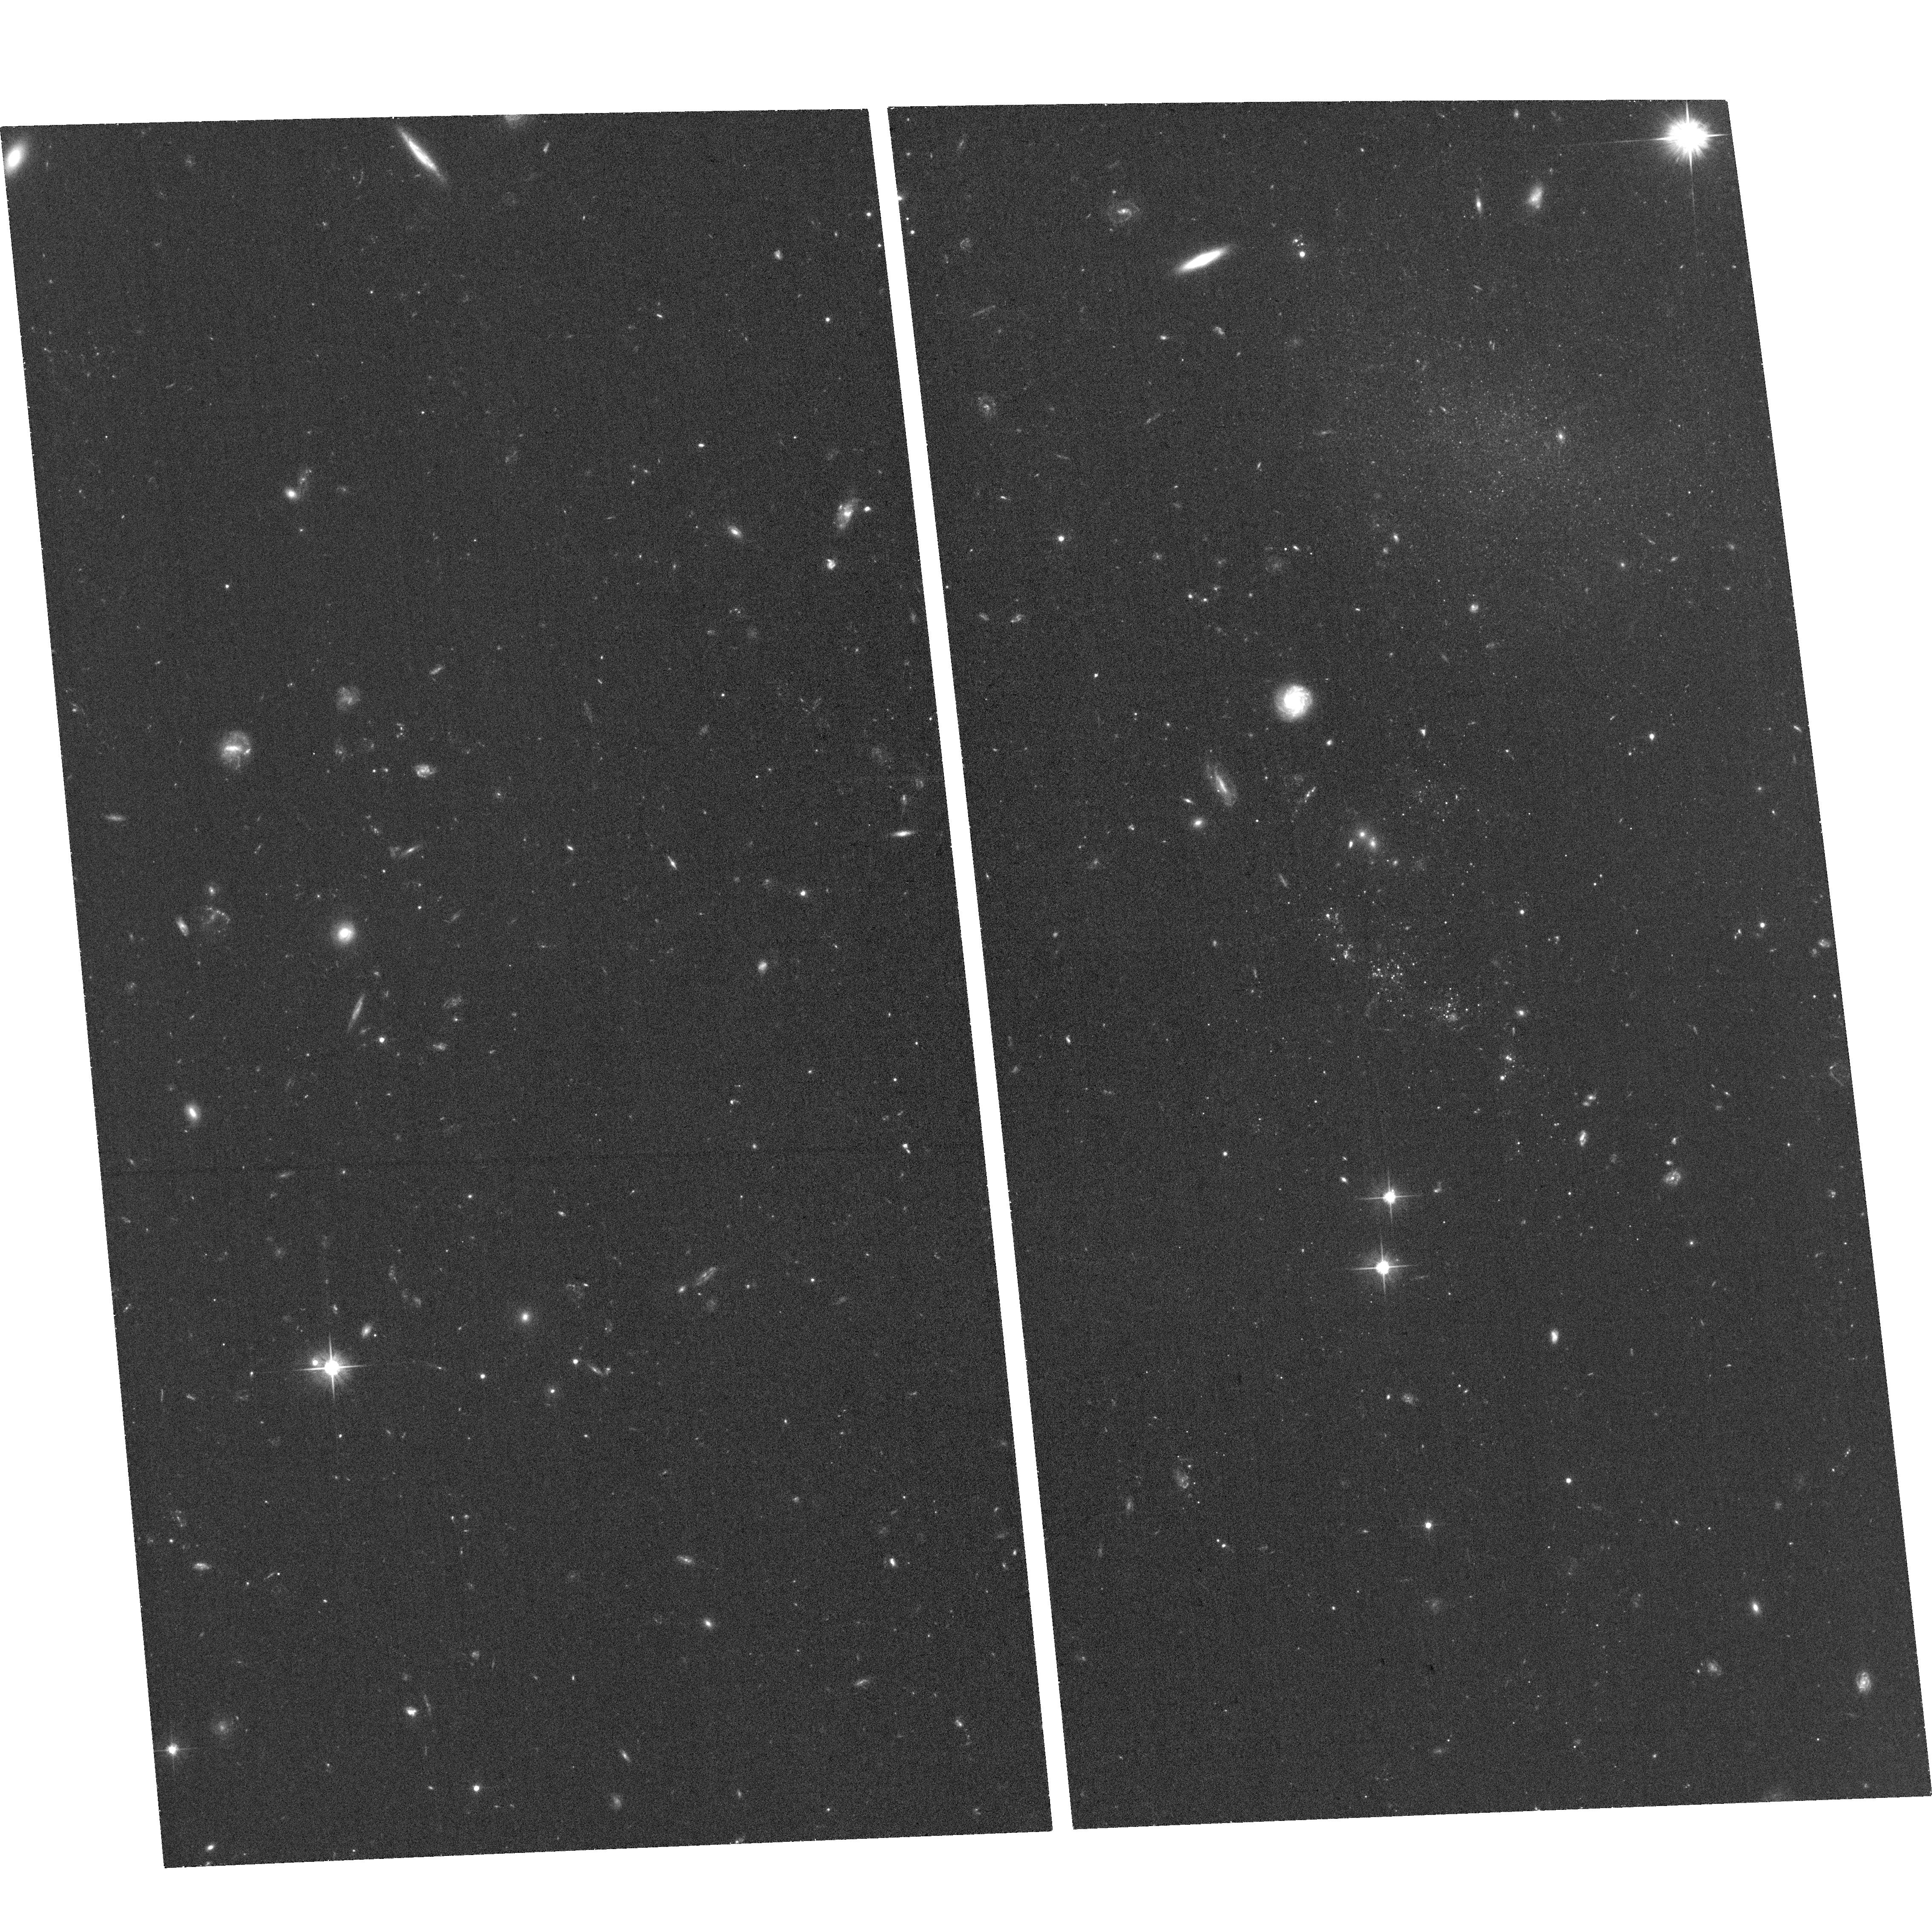
Target: BLUECAND3. Instrument: ACS/WFC. Filter: F606W. Exposure: 35 min. Observation ID: hst_15183_03_acs_wfc_f606w_jdhe03

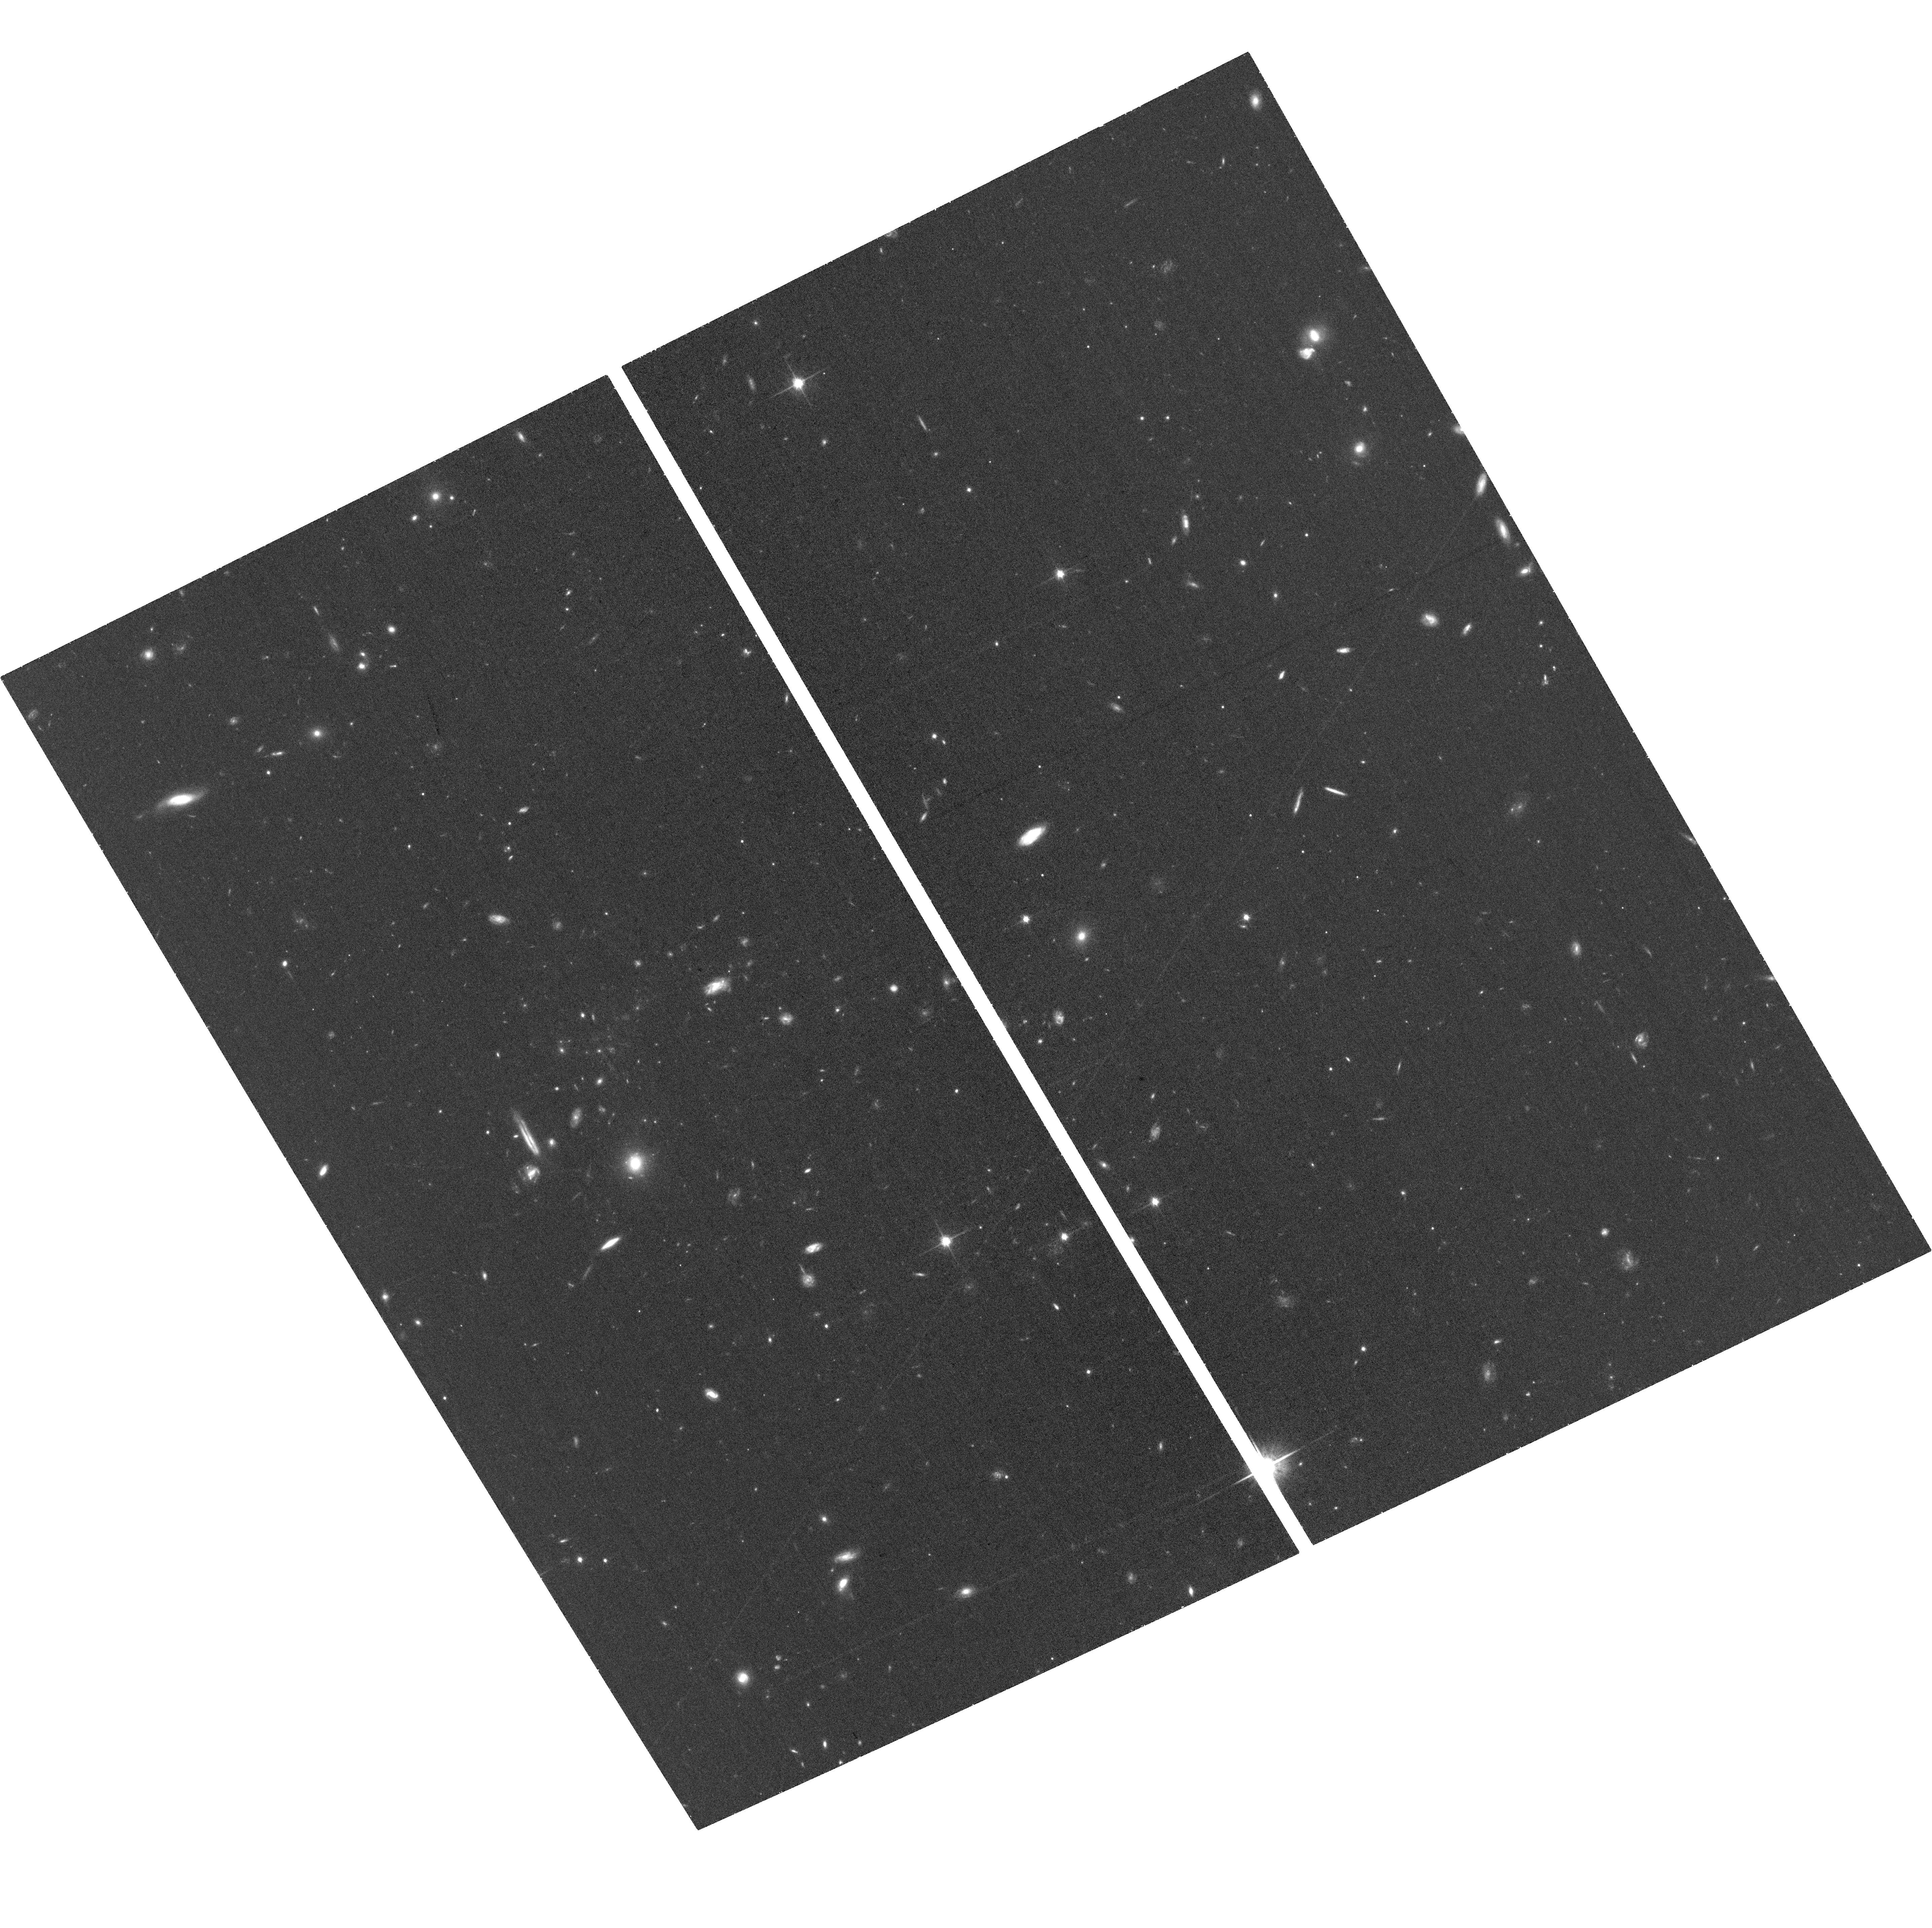
Target: BLUECAND2. Instrument: ACS/WFC. Filter: F814W. Exposure: 36 min. Observation ID: hst_15183_02_acs_wfc_f814w_jdhe02

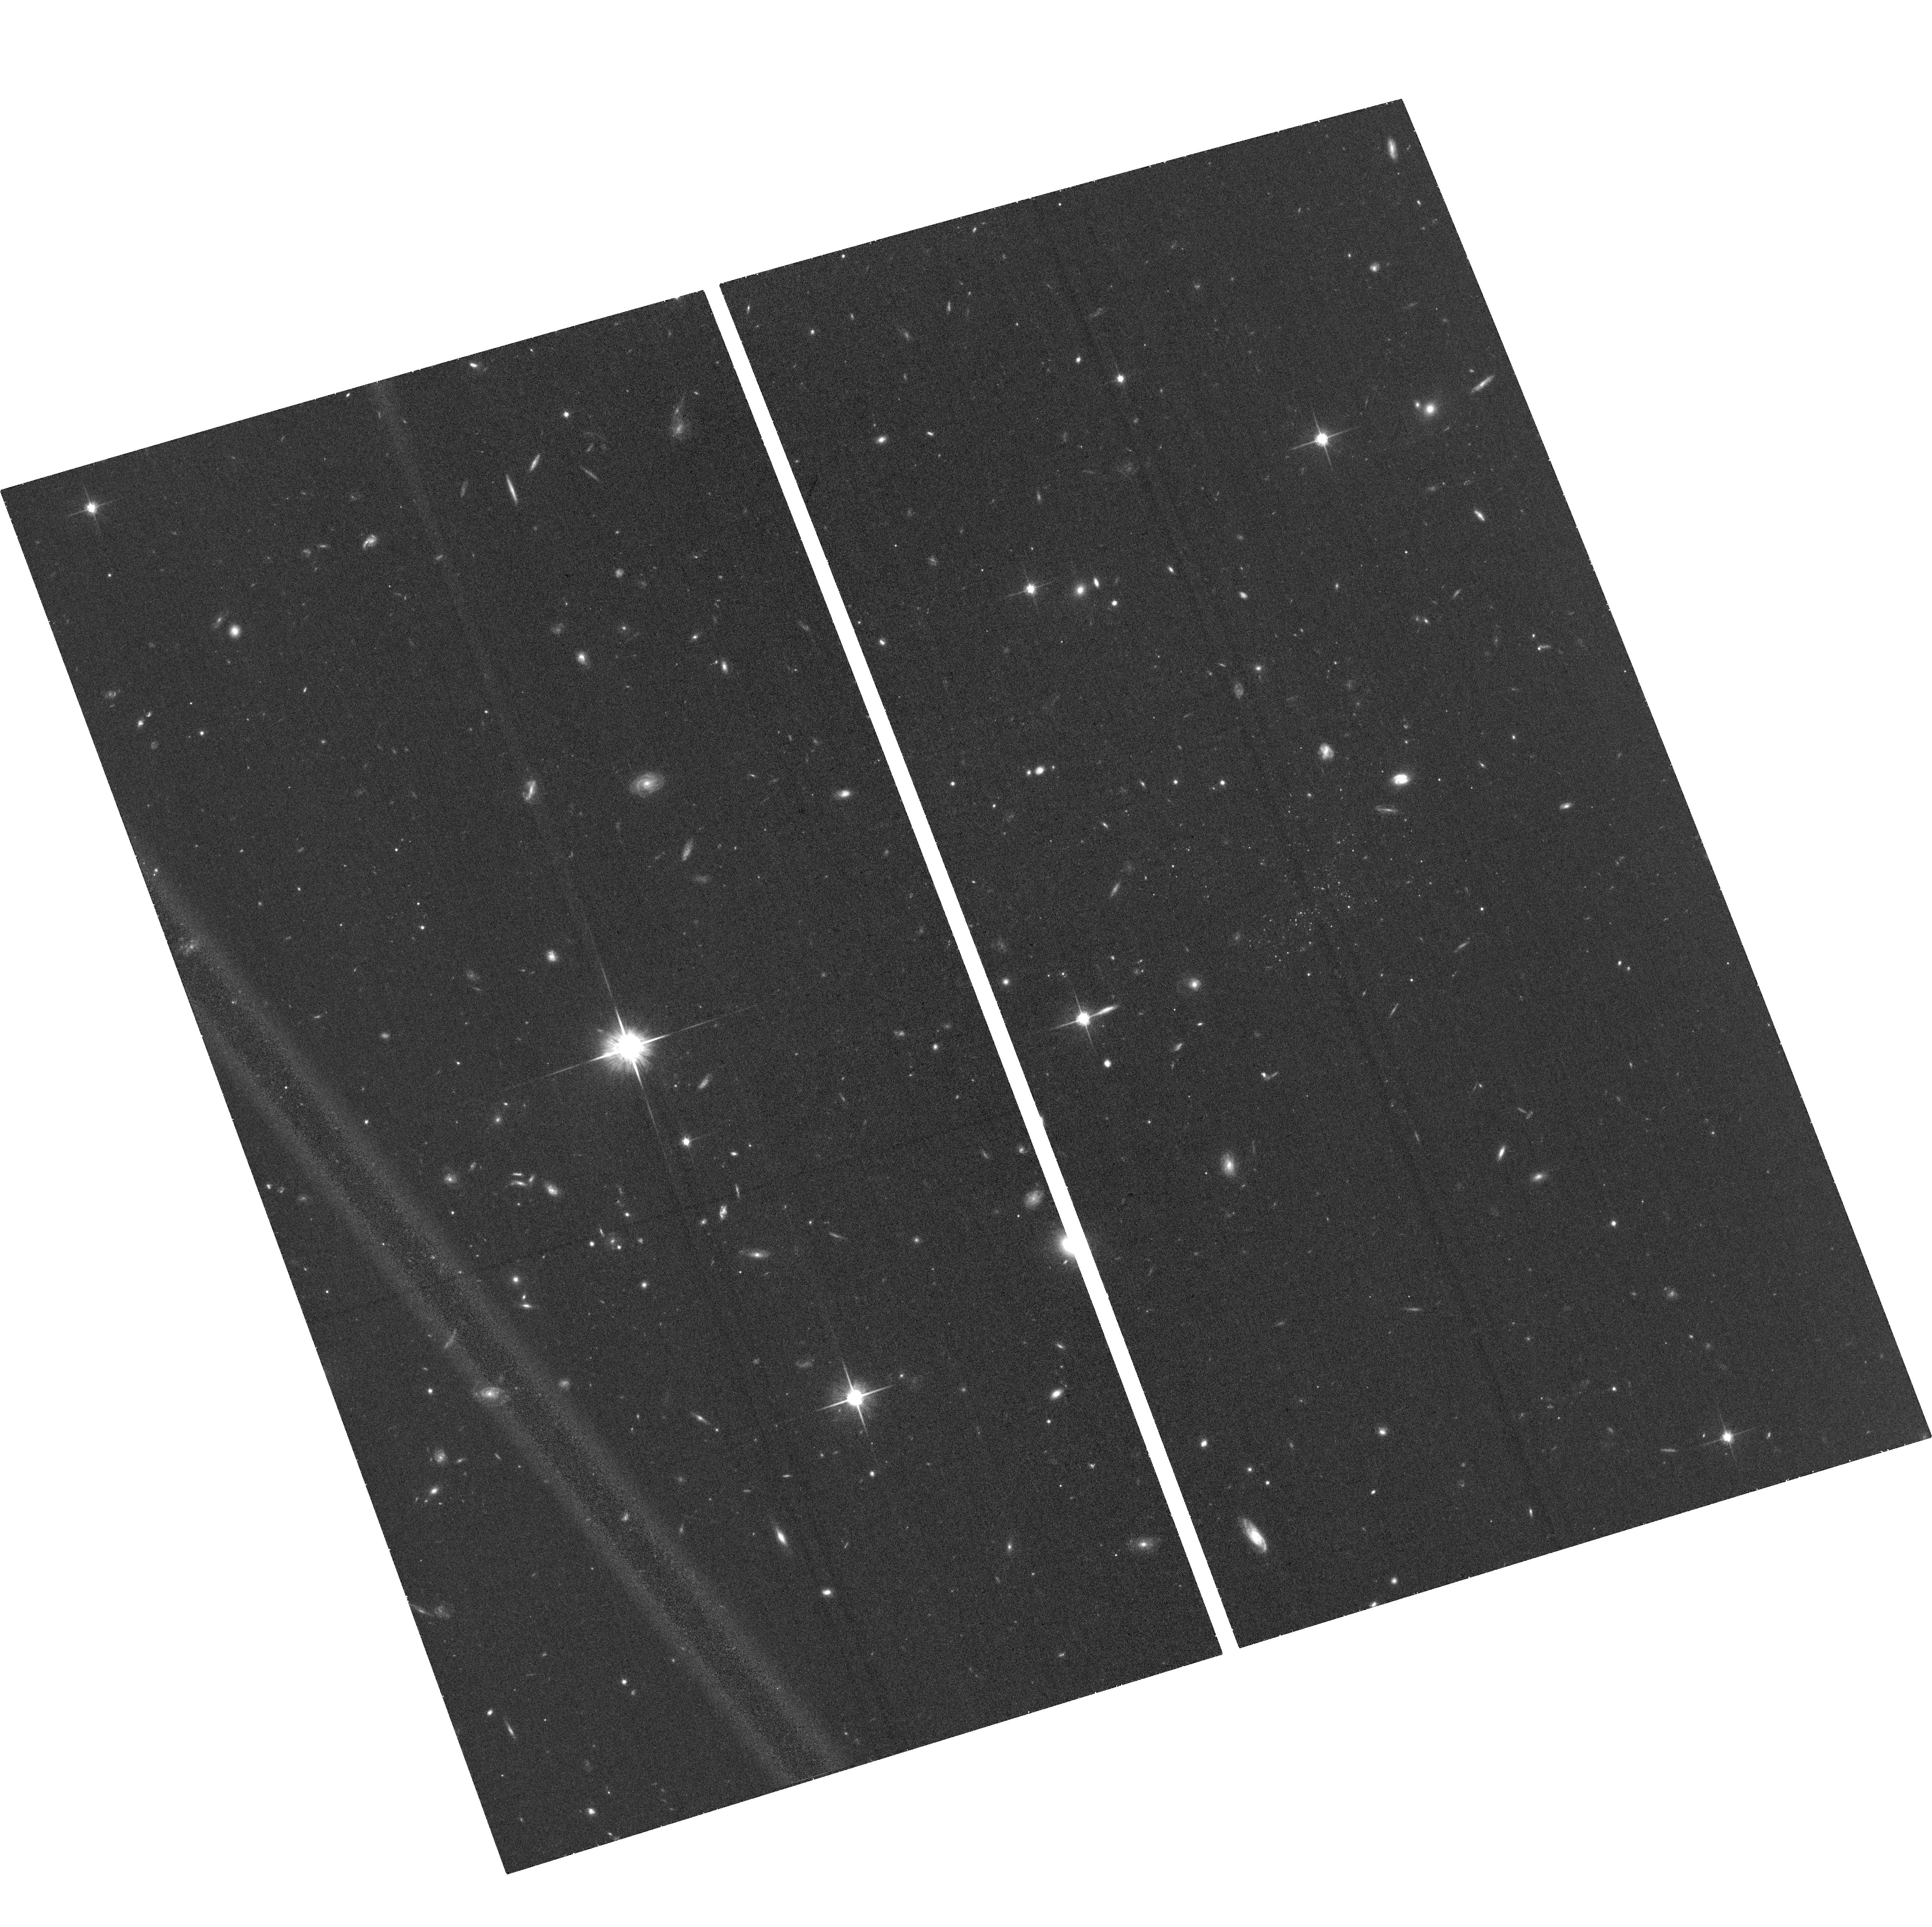
Target: BLUECAND1. Instrument: ACS/WFC. Filter: F814W. Exposure: 36 min. Observation ID: hst_15183_01_acs_wfc_f814w_jdhe01

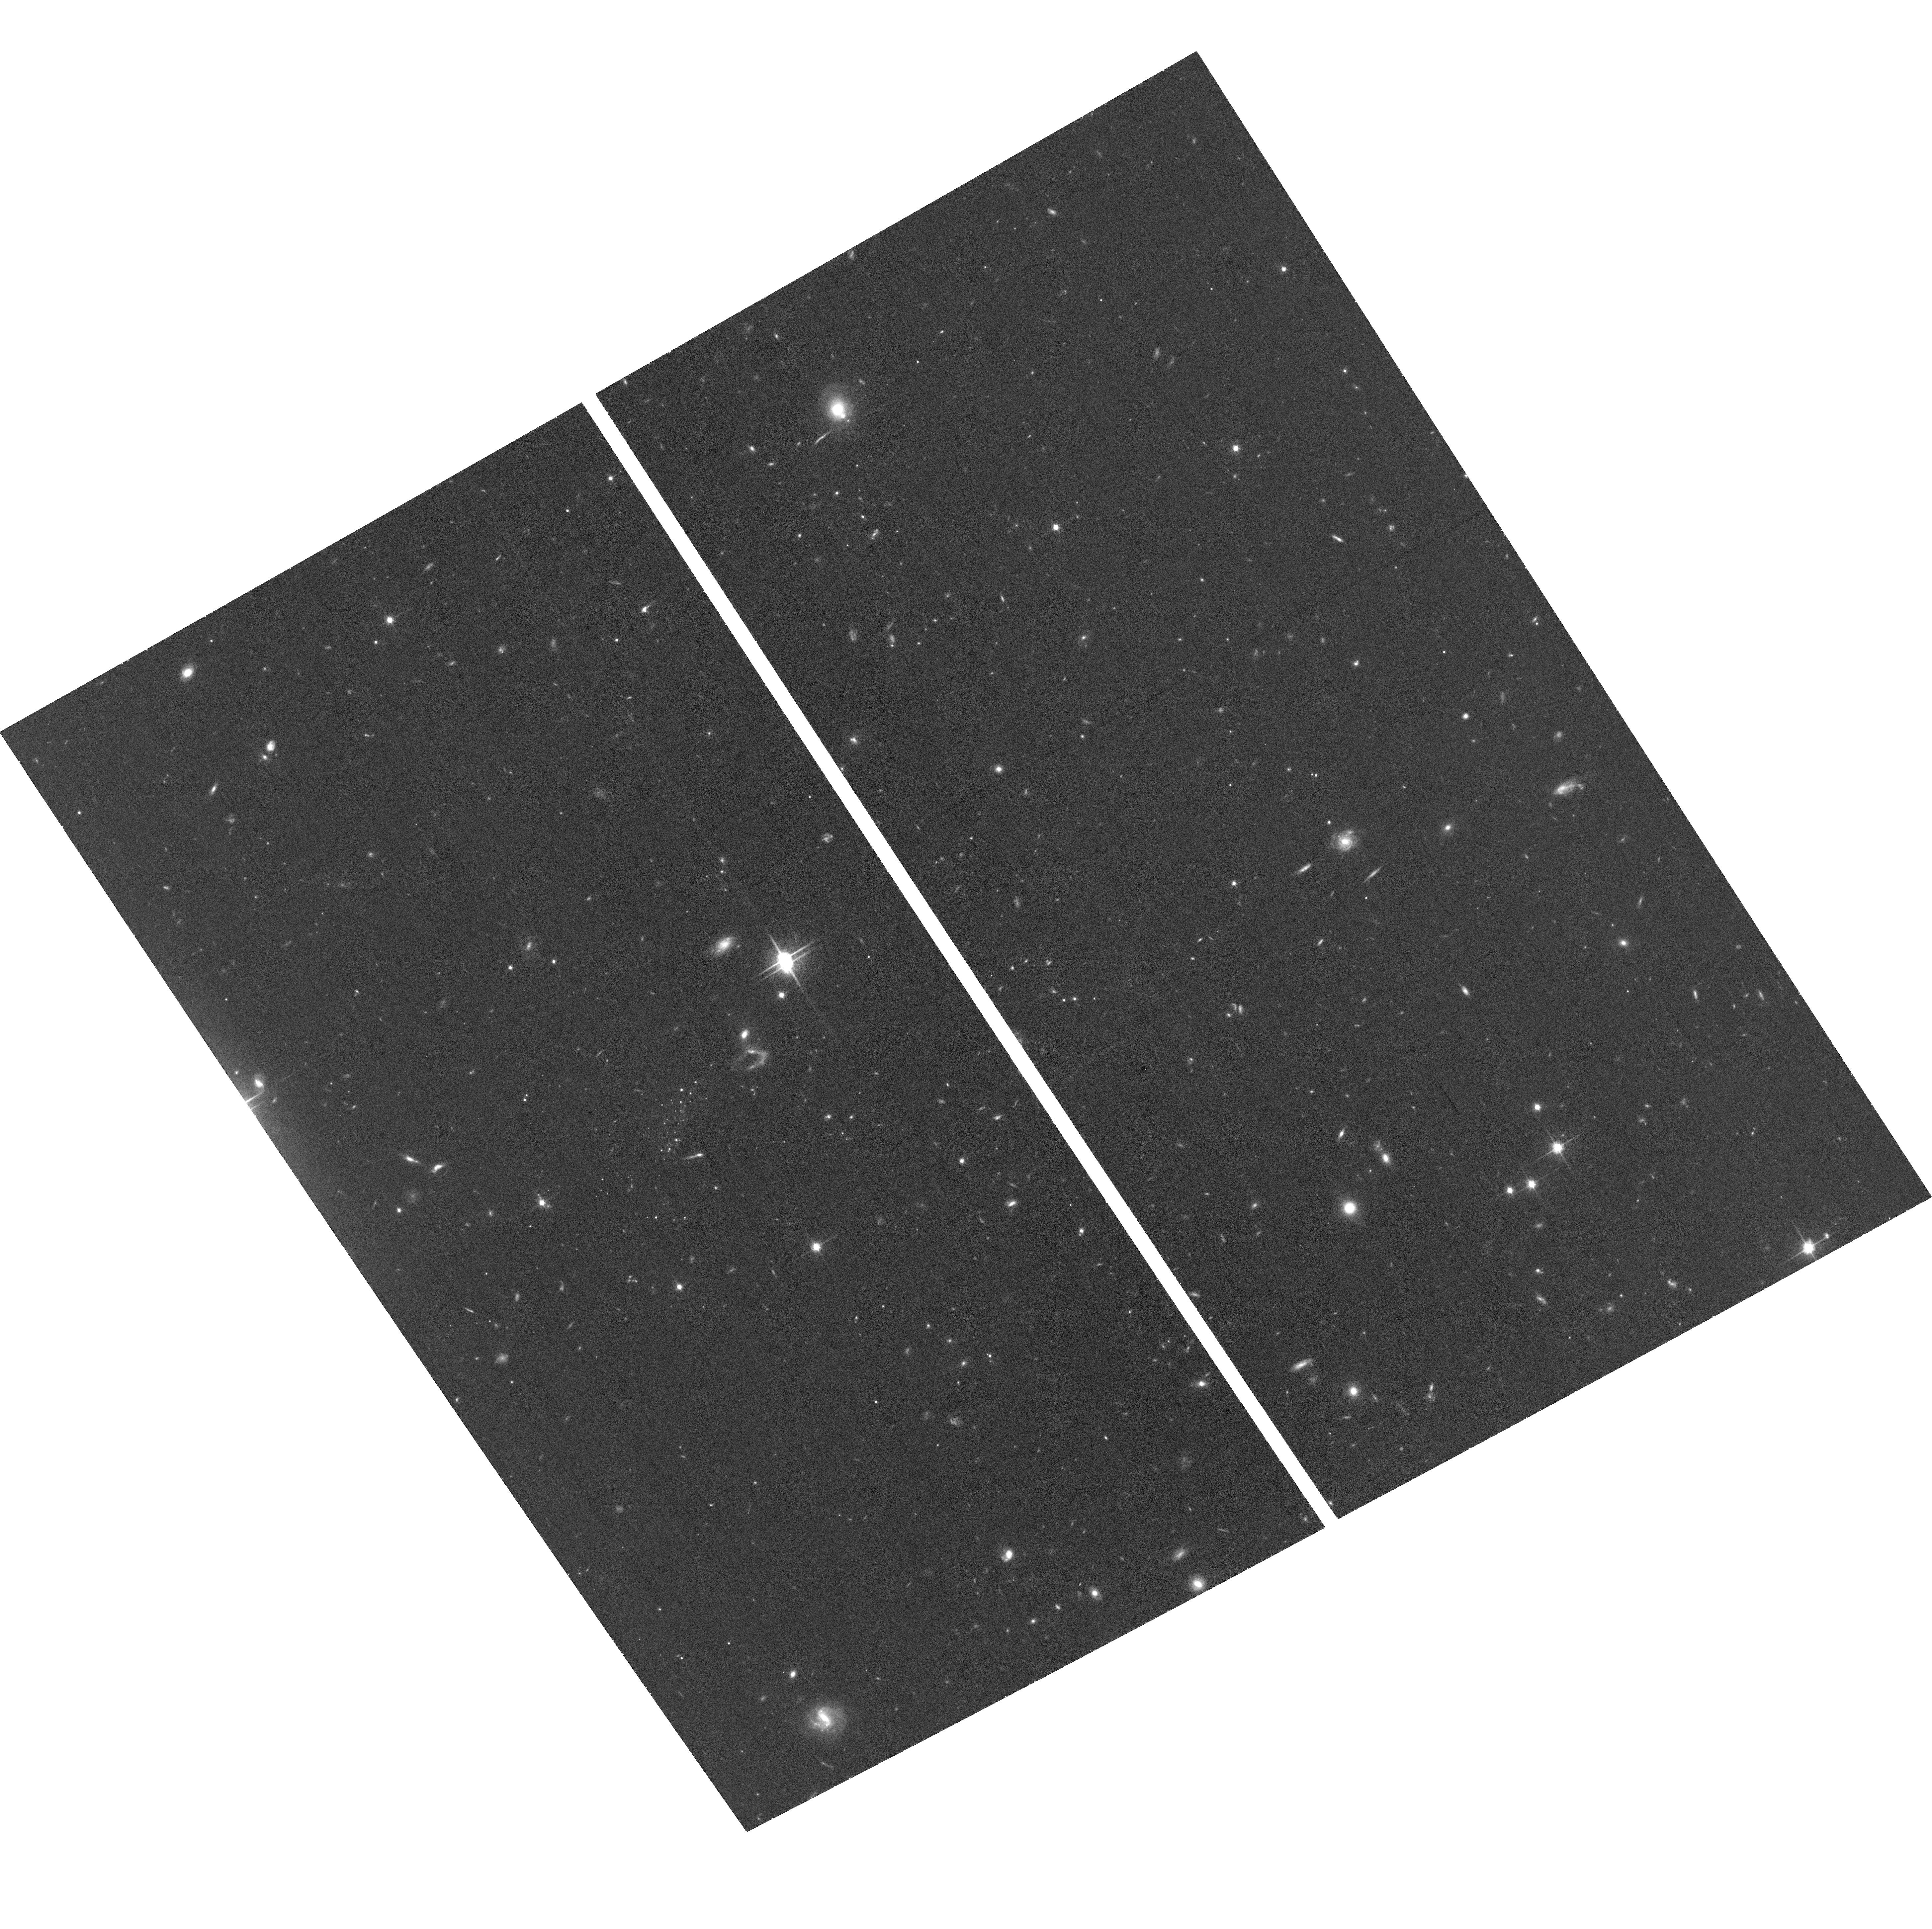
Target: BLUECAND5. Instrument: ACS/WFC. Filter: F814W. Exposure: 36 min. Observation ID: hst_15183_05_acs_wfc_f814w_jdhe05

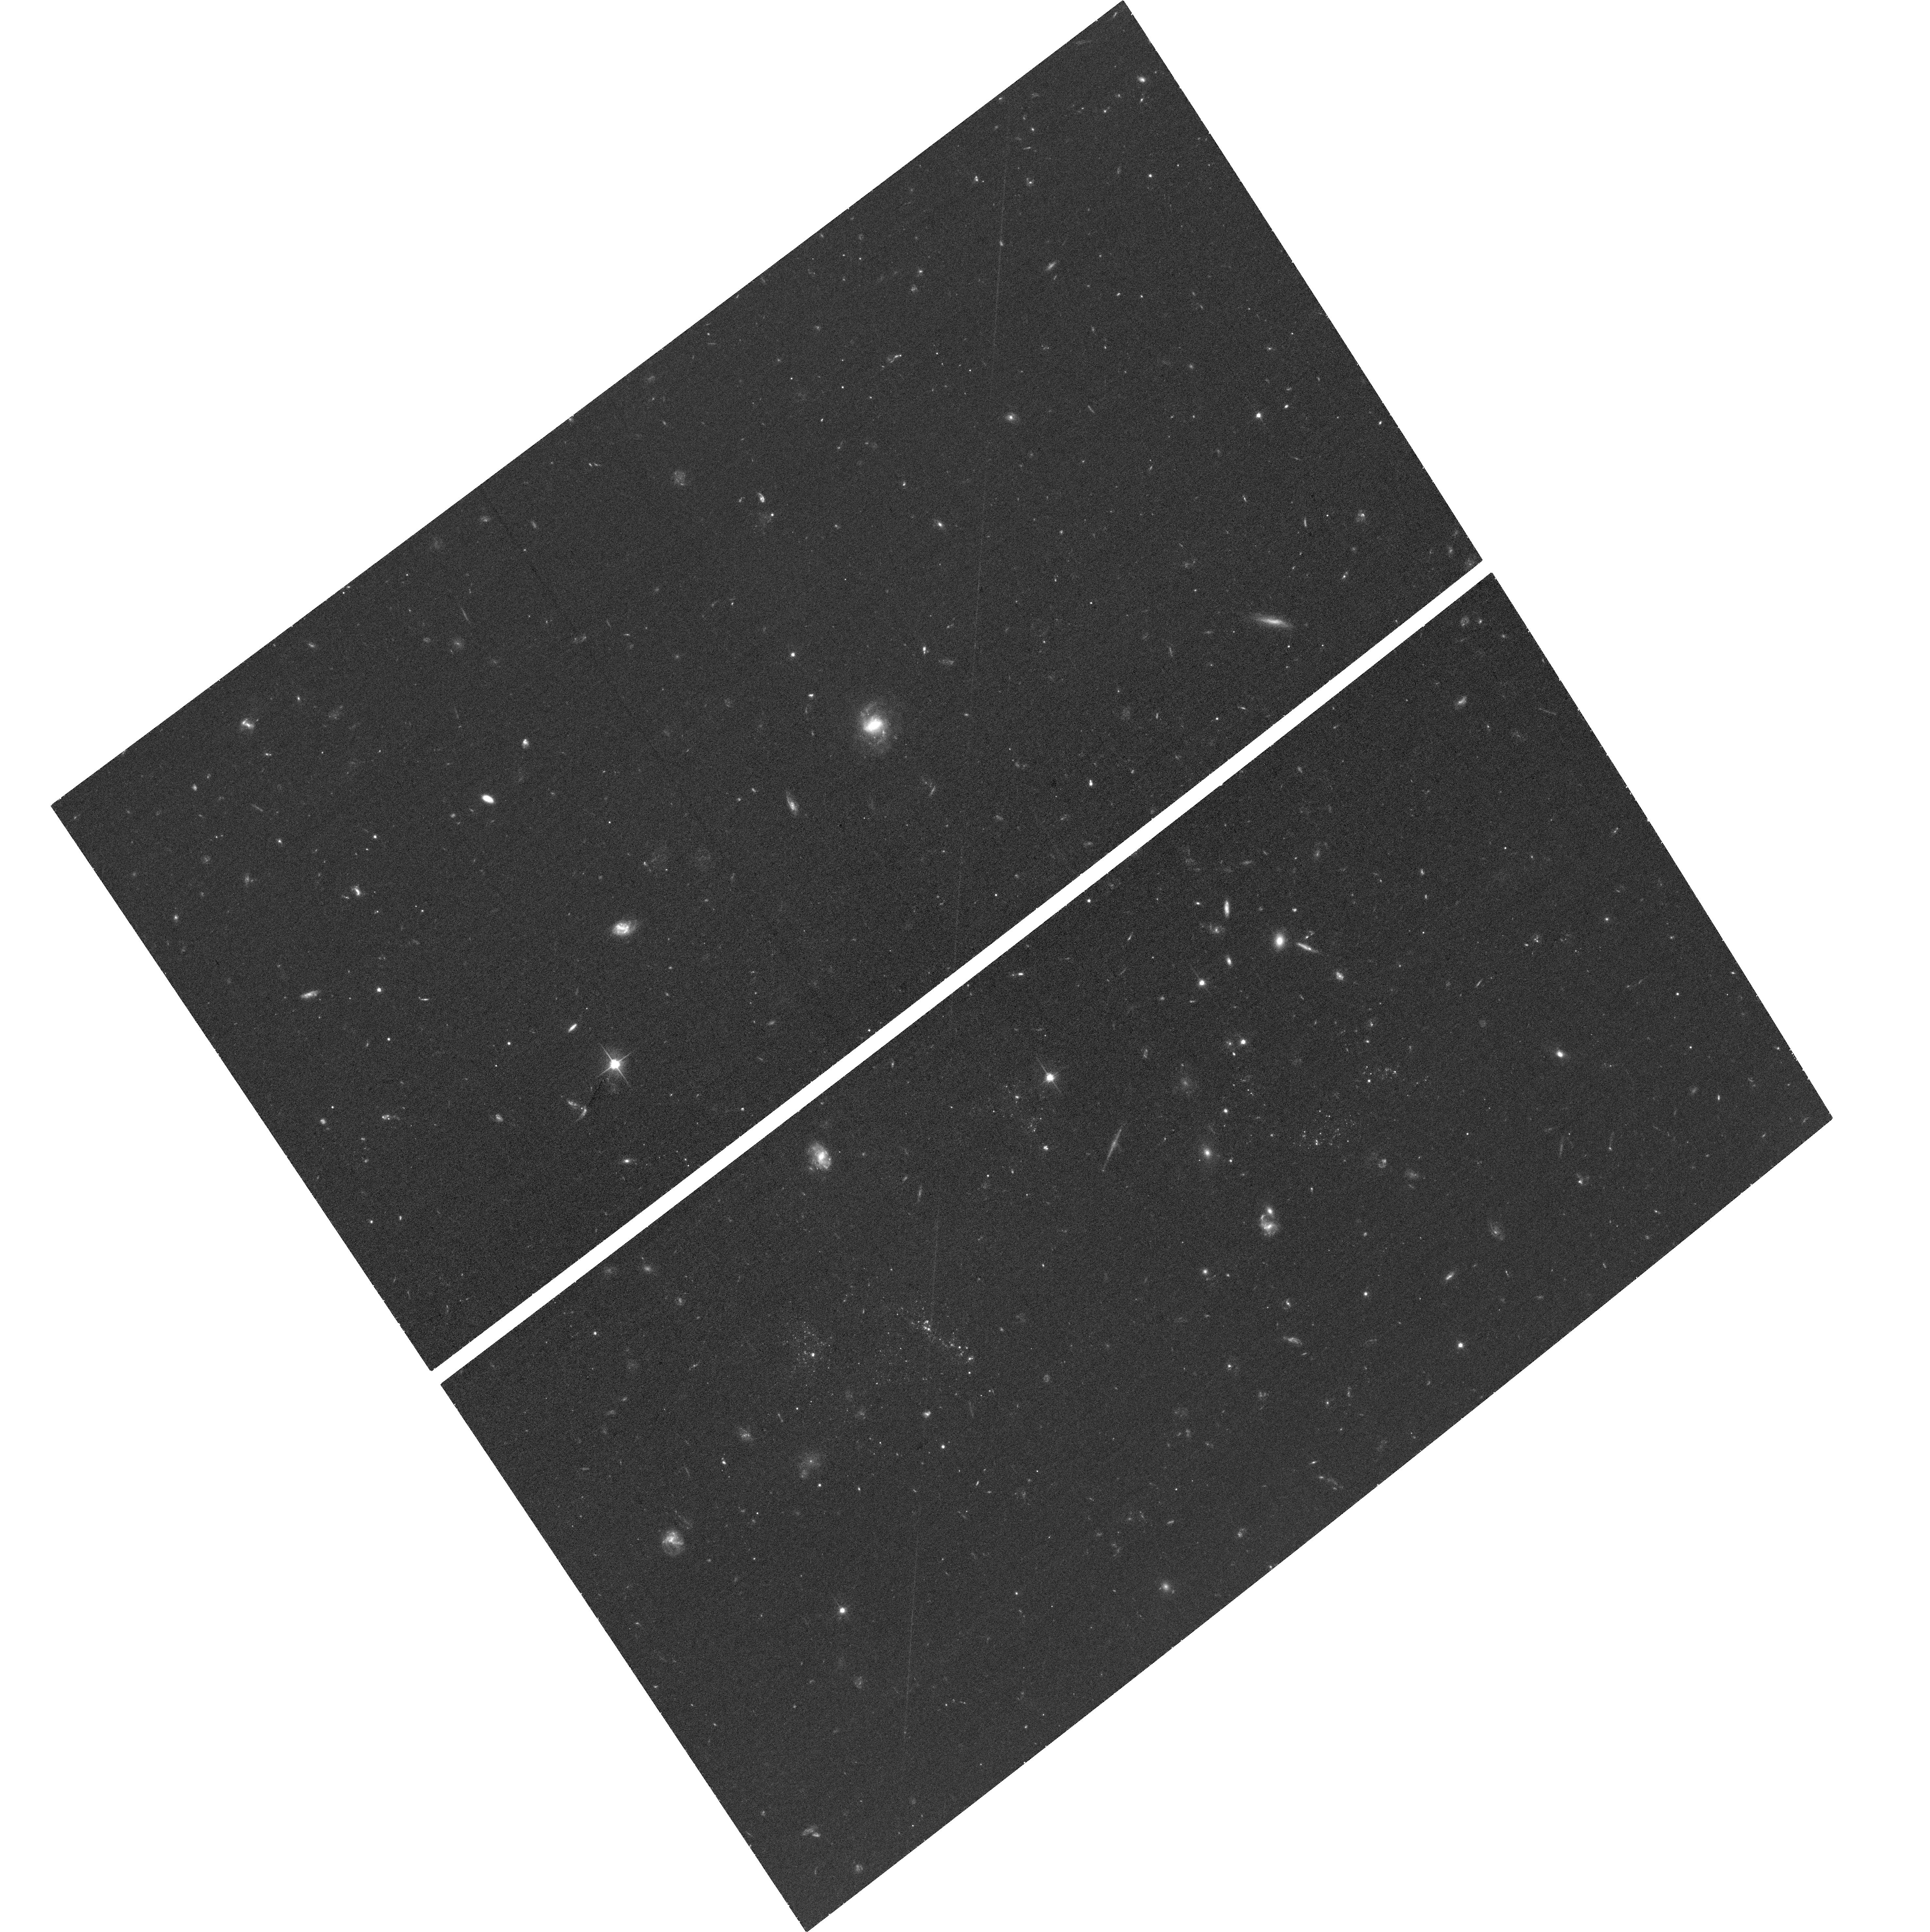
Target: BLUECAND4. Instrument: ACS/WFC. Filter: F606W. Exposure: 33 min. Observation ID: hst_15183_54_acs_wfc_f606w_jdhe54

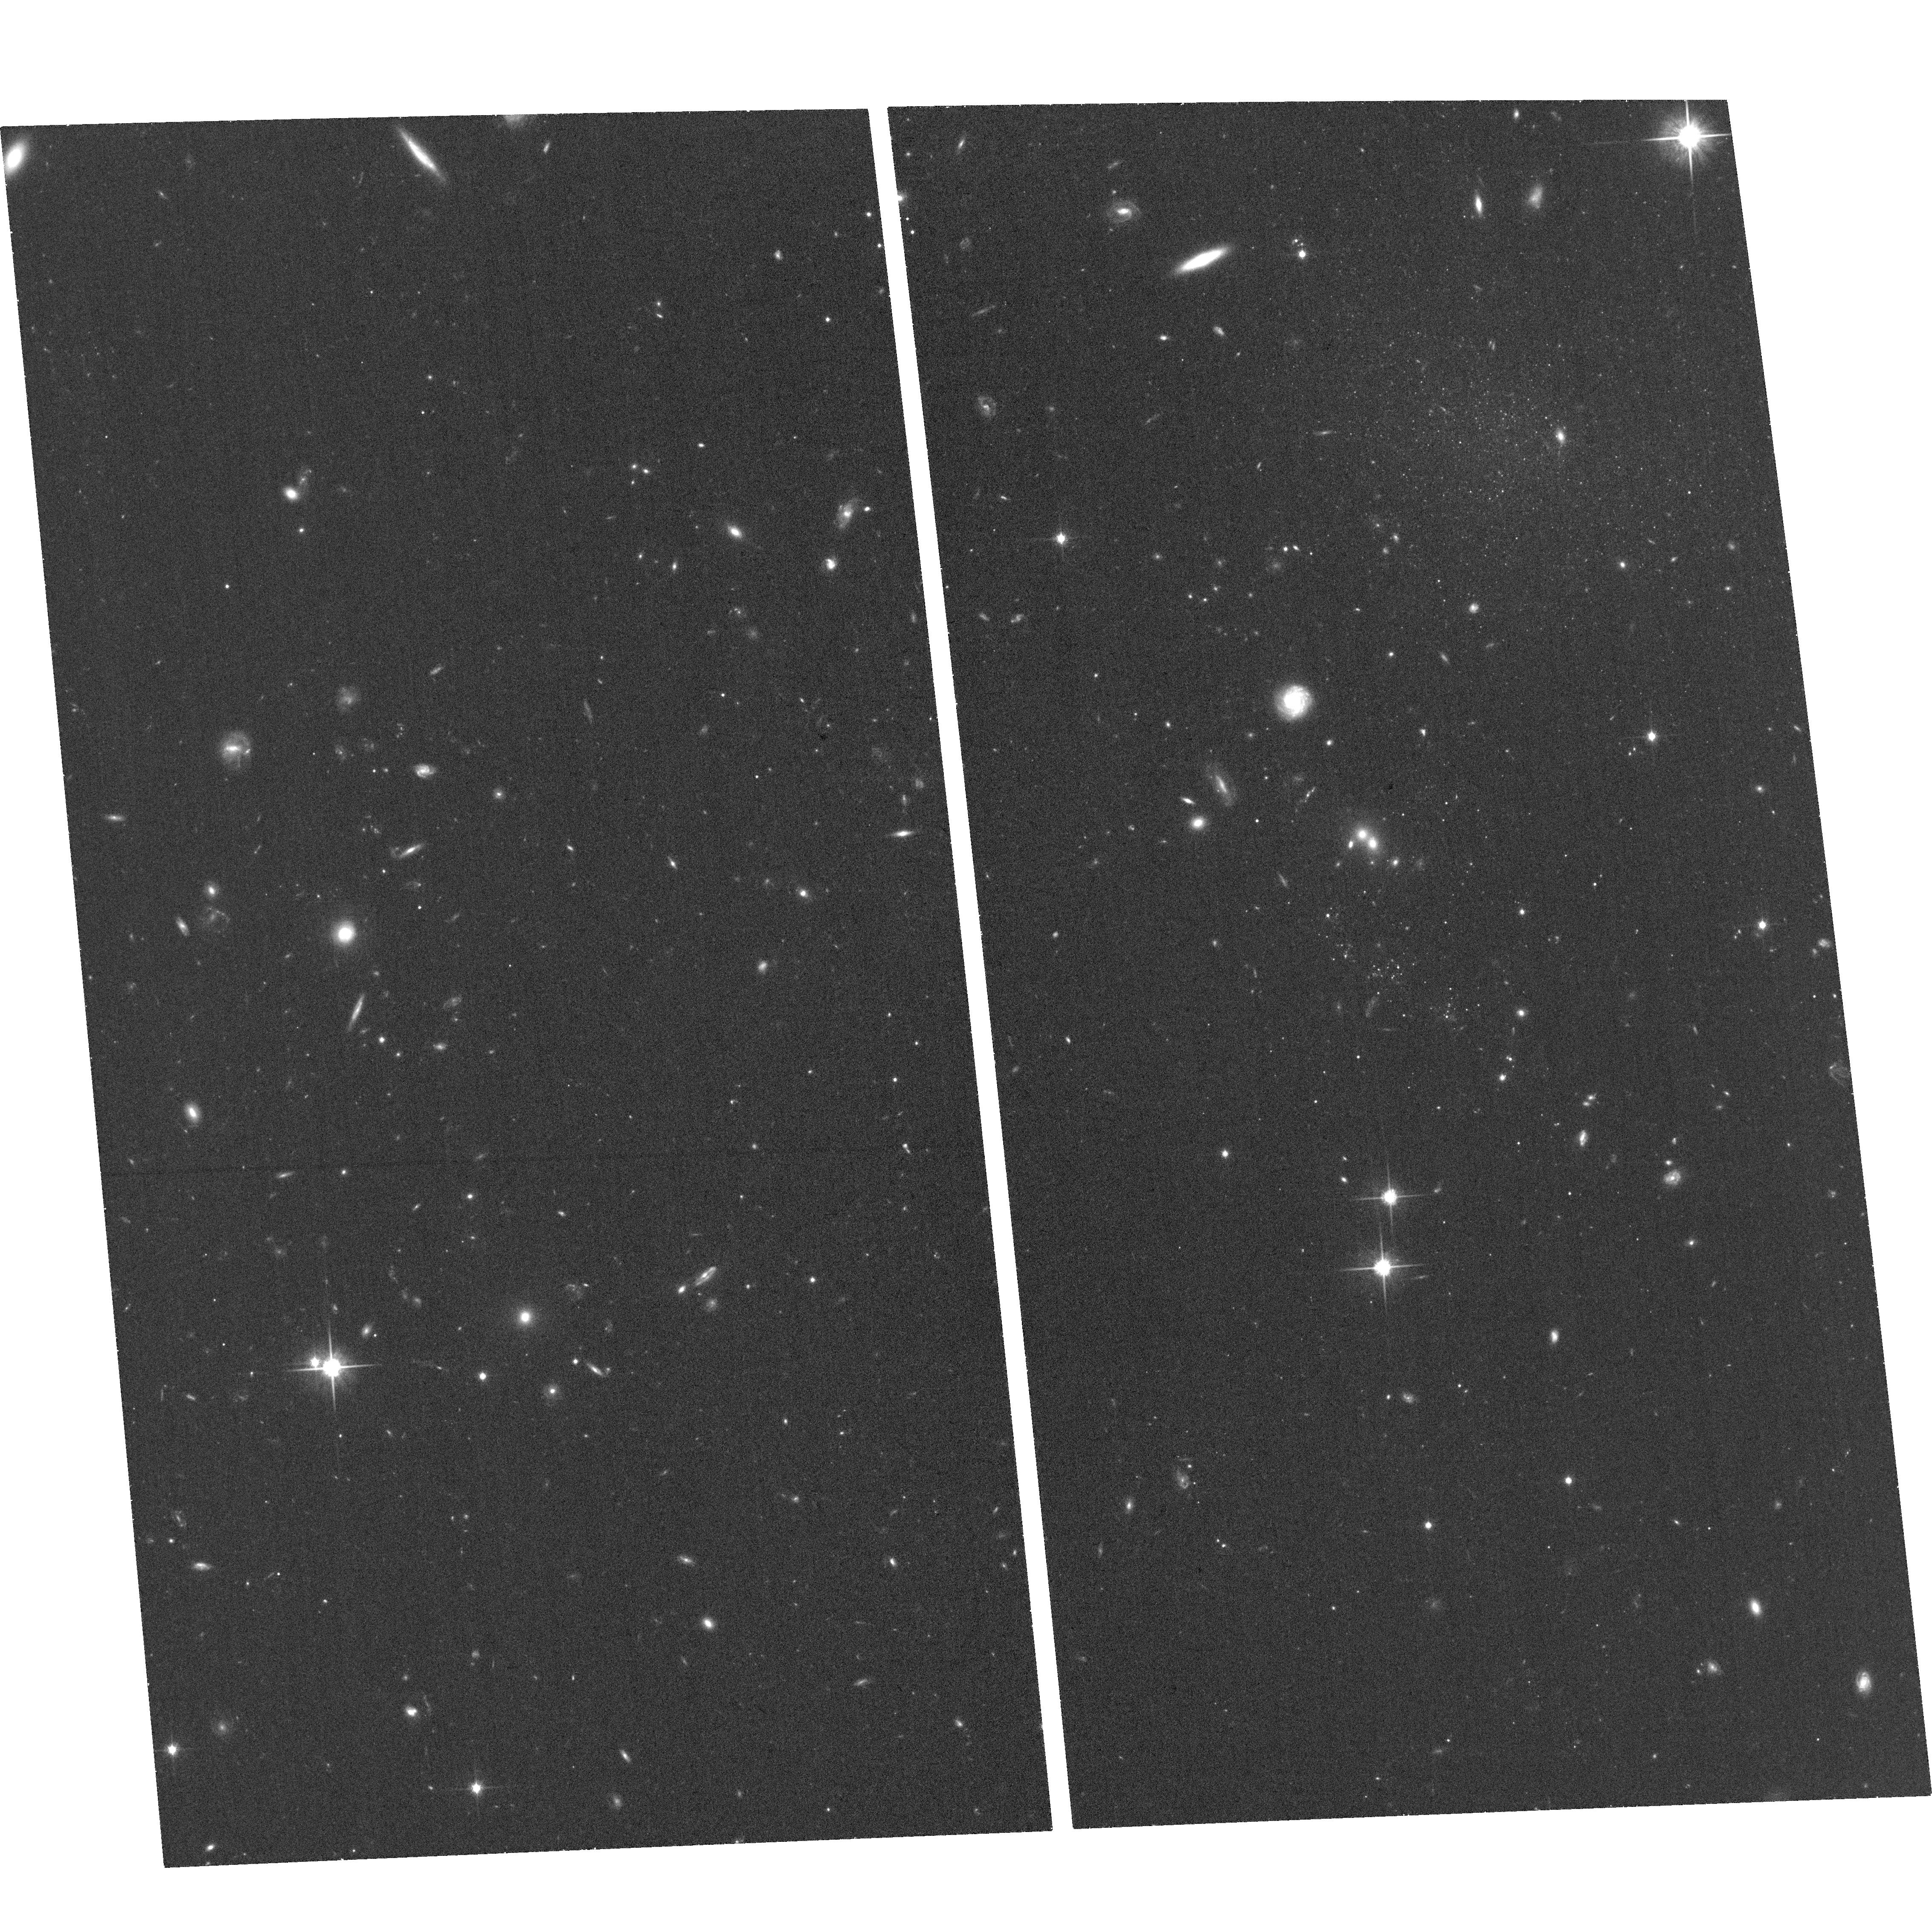
Target: BLUECAND3. Instrument: ACS/WFC. Filter: F814W. Exposure: 36 min. Observation ID: hst_15183_03_acs_wfc_f814w_jdhe03

An emerging population of stripped, but isolated, stellar systems in the Virgo Cluster (PI: Sand, David J.)

We have recently uncovered a unique dwarf-like galaxy in the Virgo Cluster: a diffuse, low mass system with solely young stellar populations located at least 350 kpc from the nearest massive galaxy. We hypothesize that this galaxy may be formed from ram pressure stripped gas, making it distinct from other, similar systems such as tidal dwarfs. We request 10 orbits of HST/ACS to image a well-defined sample of five similar objects in Virgo which we postulate may also be ``ram pressure dwarfs." This data will allow us to measure the basic physical properties of this emerging class of objects, including their structure, luminosity, and star formation history. HST data is also needed to constrain any old stellar population; if present, it would be indicative of a standard dwarf galaxy origin rather than newly formed stars from stripped gas. With these observations we will better understand the fate of stripped gas in the cluster environment, and test whether we have uncovered a new class of isolated stellar systems formed through cluster interactions.